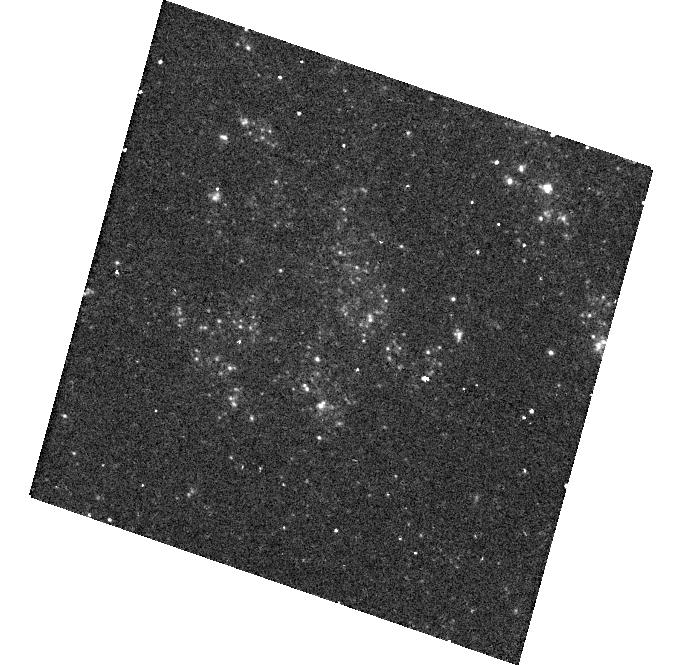
Target: SN2003BG
Instrument: WFC3/UVIS
Filter: F300X
Exposure: 20 min
Observation ID: hst_14762_16_wfc3_uvis_f300x_id7r16

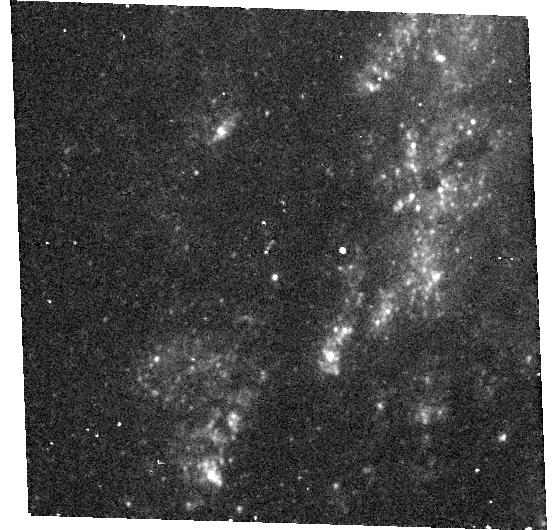
Target: SN2014C
Instrument: WFC3/UVIS
Filter: F300X
Exposure: 20 min
Observation ID: hst_14762_57_wfc3_uvis_f300x_id7r57

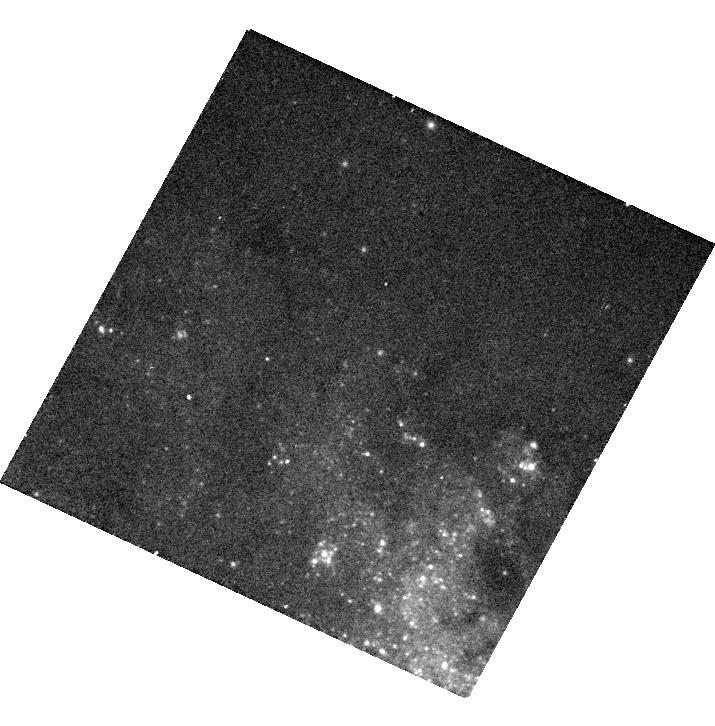
Target: SN2013GE
Instrument: WFC3/UVIS
Filter: F475X
Exposure: 6 min
Observation ID: hst_14762_43_wfc3_uvis_f475x_id7r43

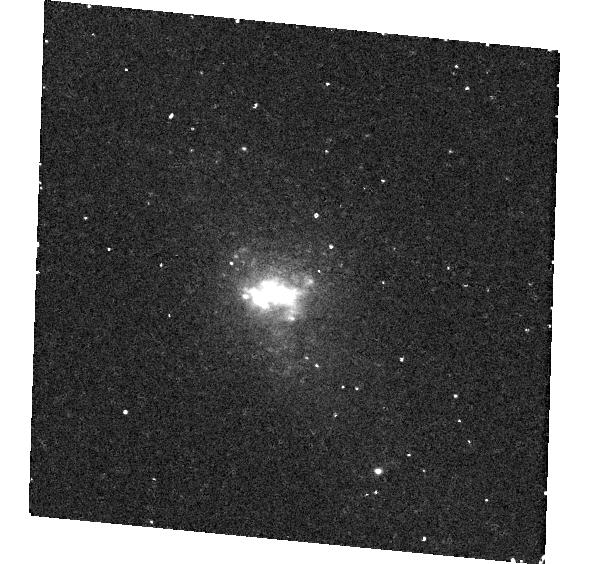
Target: SN2016CDD
Instrument: WFC3/UVIS
Filter: F300X
Exposure: 20 min
Observation ID: hst_14762_67_wfc3_uvis_f300x_id7r67

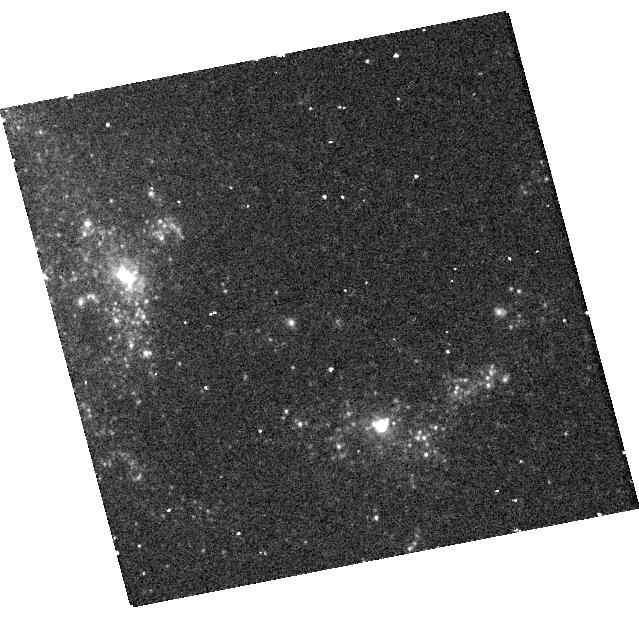
Target: SN2008HA
Instrument: WFC3/UVIS
Filter: F300X
Exposure: 20 min
Observation ID: hst_14762_32_wfc3_uvis_f300x_id7r32

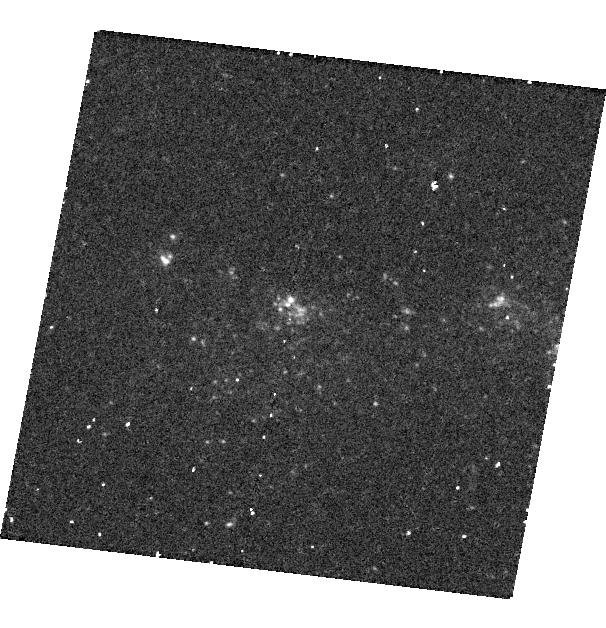
Target: SN2004AO
Instrument: WFC3/UVIS
Filter: F300X
Exposure: 20 min
Observation ID: hst_14762_18_wfc3_uvis_f300x_id7r18

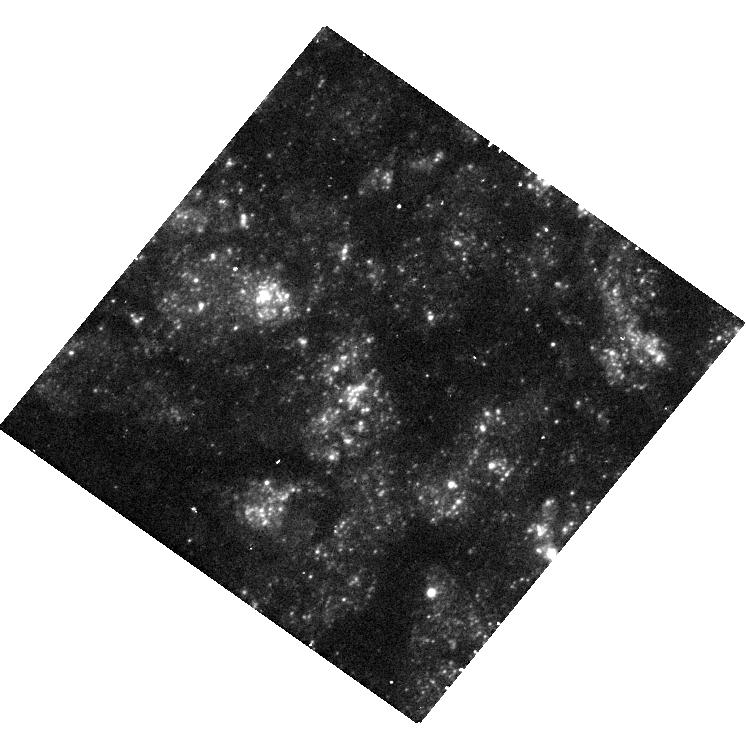
Target: SN2000EW
Instrument: WFC3/UVIS
Filter: F300X
Exposure: 20 min
Observation ID: hst_14762_09_wfc3_uvis_f300x_id7r09

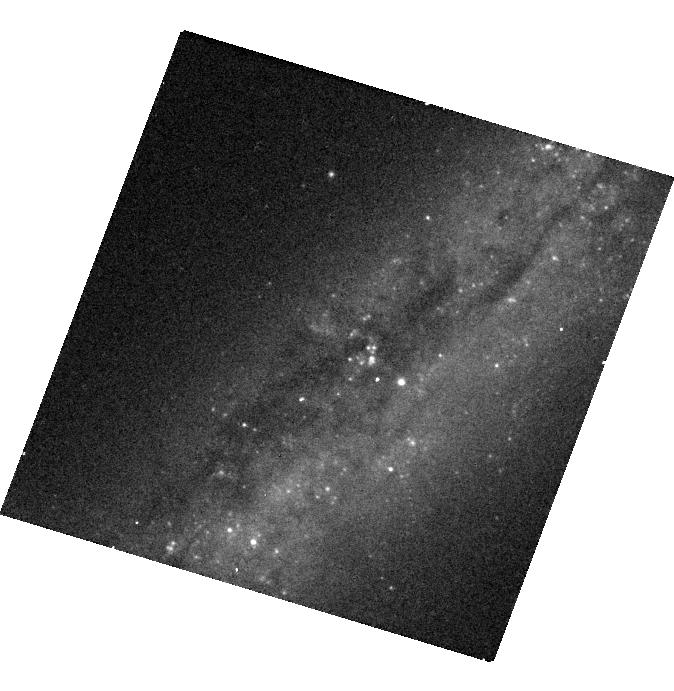
Target: SN2004GK
Instrument: WFC3/UVIS
Filter: F475X
Exposure: 6 min
Observation ID: hst_14762_21_wfc3_uvis_f475x_id7r21

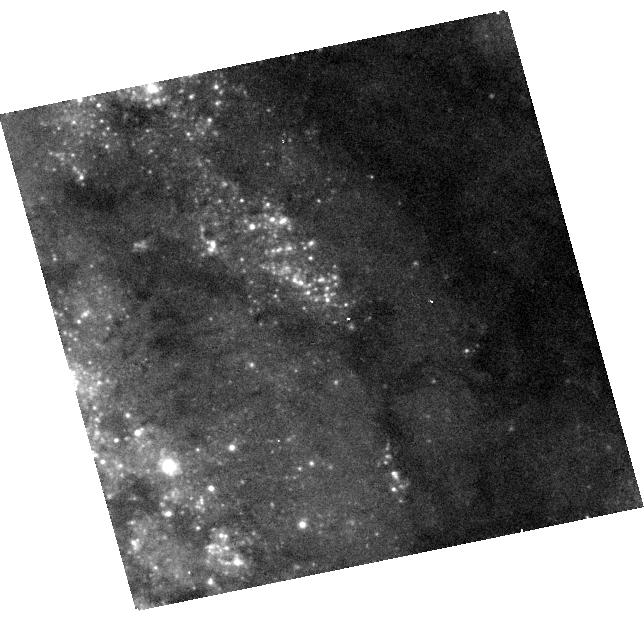
Target: SN2009EM
Instrument: WFC3/UVIS
Filter: F475X
Exposure: 6 min
Observation ID: hst_14762_33_wfc3_uvis_f475x_id7r33

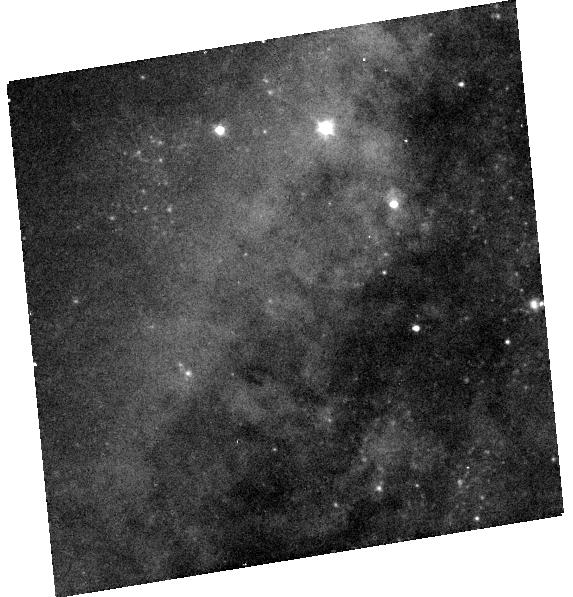
Target: SN2005AE
Instrument: WFC3/UVIS
Filter: F475X
Exposure: 6 min
Observation ID: hst_14762_49_wfc3_uvis_f475x_id7r49

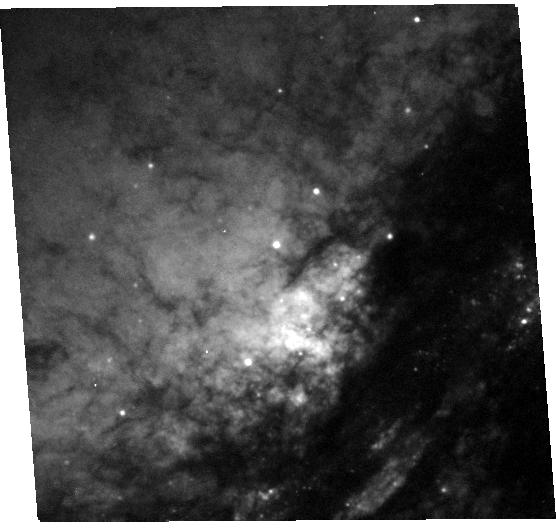
Target: SN2005V
Instrument: WFC3/UVIS
Filter: F475X
Exposure: 6 min
Observation ID: hst_14762_23_wfc3_uvis_f475x_id7r23

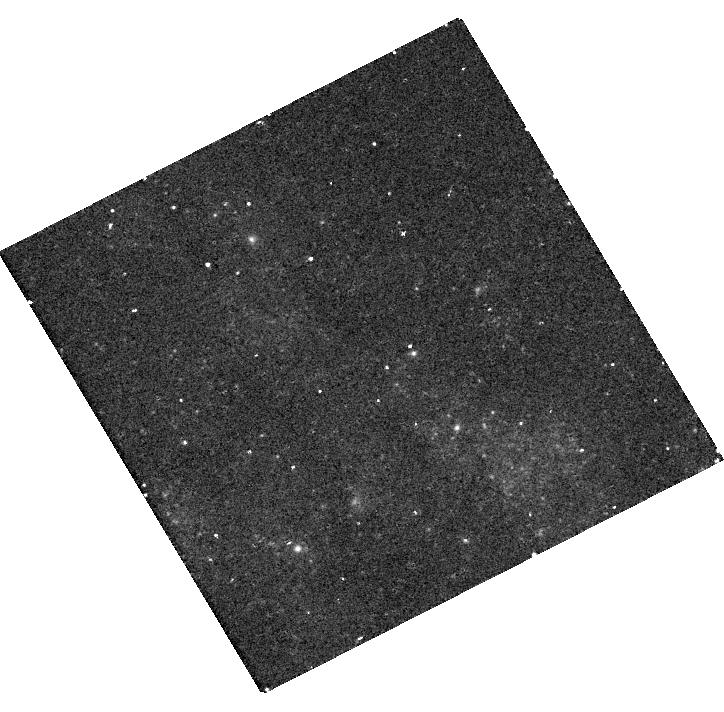
Target: SN2009GJ
Instrument: WFC3/UVIS
Filter: F300X
Exposure: 20 min
Observation ID: hst_14762_52_wfc3_uvis_f300x_id7r52

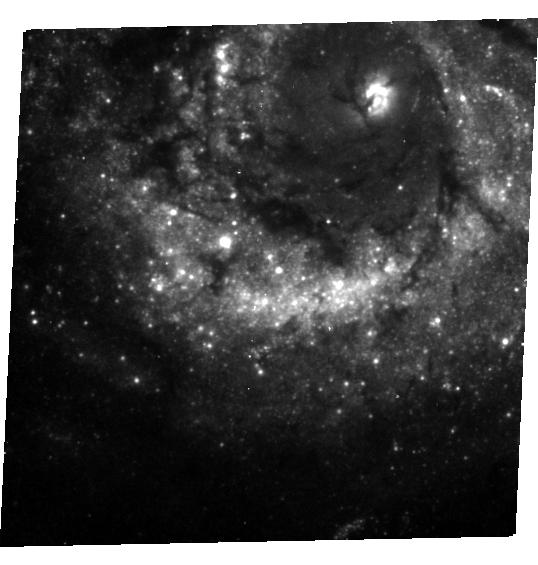
Target: SN1991N
Instrument: WFC3/UVIS
Filter: F300X
Exposure: 20 min
Observation ID: hst_14762_02_wfc3_uvis_f300x_id7r02

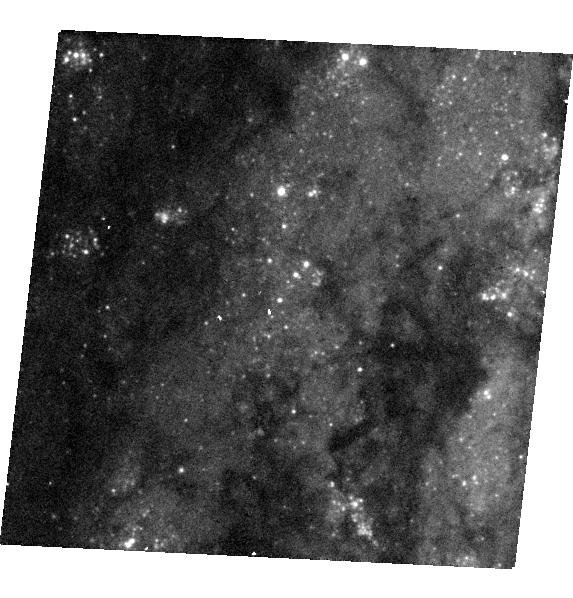
Target: SN2013DF
Instrument: WFC3/UVIS
Filter: F475X
Exposure: 6 min
Observation ID: hst_14762_55_wfc3_uvis_f475x_id7r55

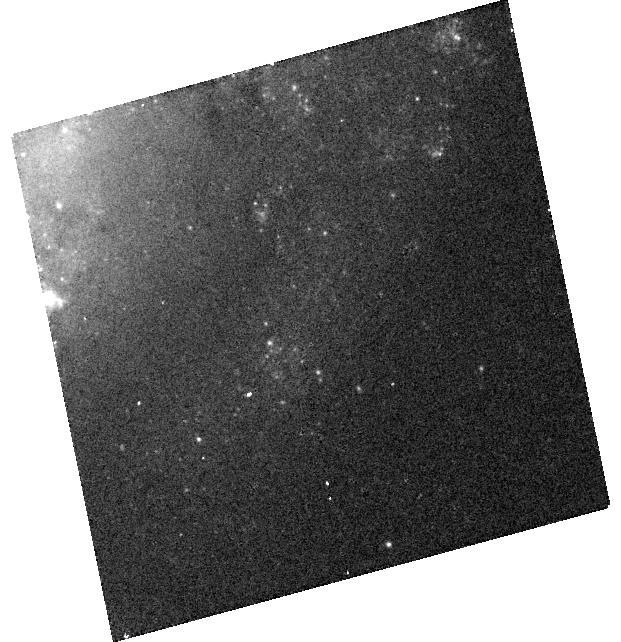
Target: SN2006JC
Instrument: WFC3/UVIS
Filter: F475X
Exposure: 6 min
Observation ID: hst_14762_28_wfc3_uvis_f475x_id7r28

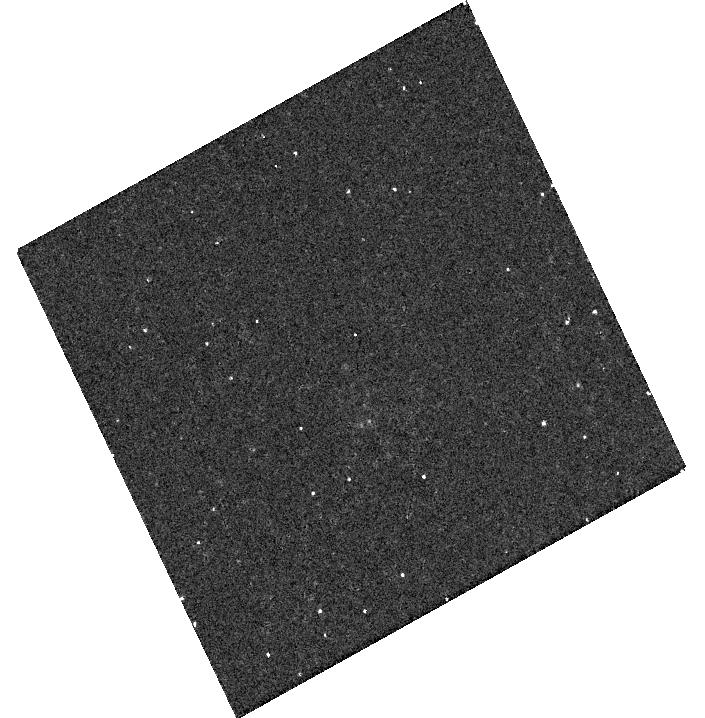
Target: SN2012CW
Instrument: WFC3/UVIS
Filter: F300X
Exposure: 20 min
Observation ID: hst_14762_40_wfc3_uvis_f300x_id7r40

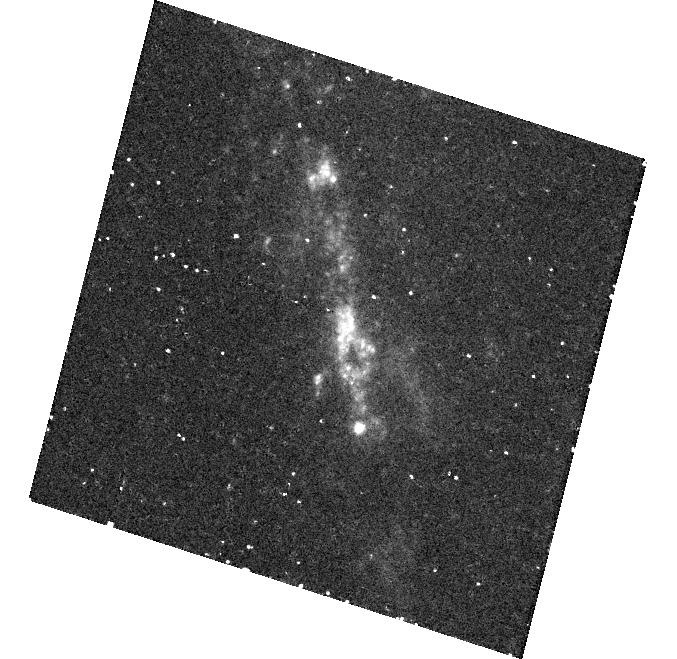
Target: SN2016BAS
Instrument: WFC3/UVIS
Filter: F300X
Exposure: 20 min
Observation ID: hst_14762_66_wfc3_uvis_f300x_id7r66

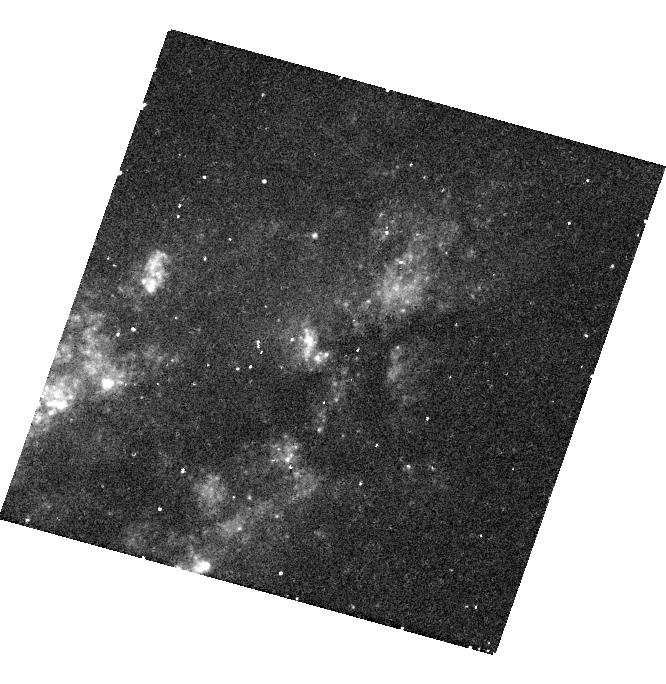
Target: SN2004C
Instrument: WFC3/UVIS
Filter: F300X
Exposure: 20 min
Observation ID: hst_14762_17_wfc3_uvis_f300x_id7r17

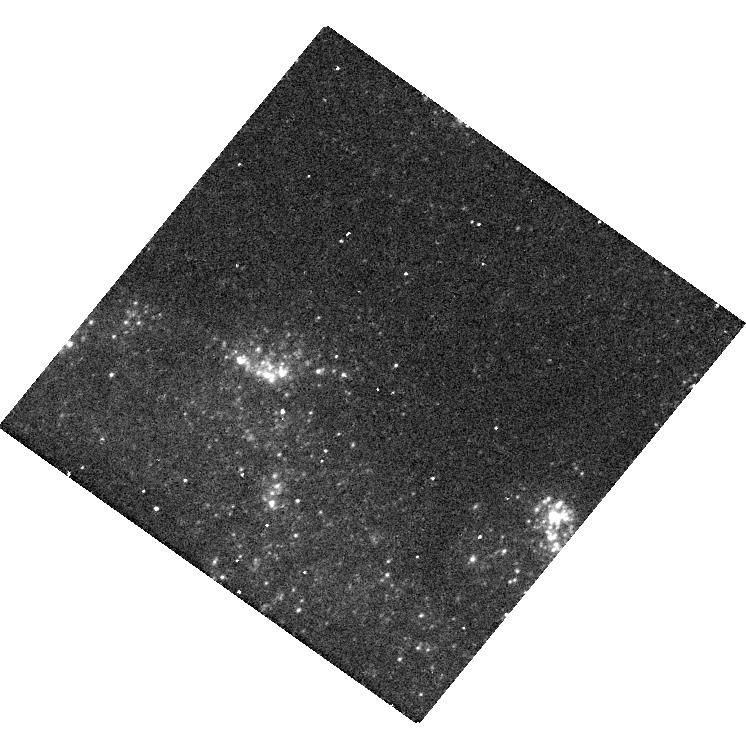
Target: SN1997DQ
Instrument: WFC3/UVIS
Filter: F300X
Exposure: 20 min
Observation ID: hst_14762_07_wfc3_uvis_f300x_id7r07

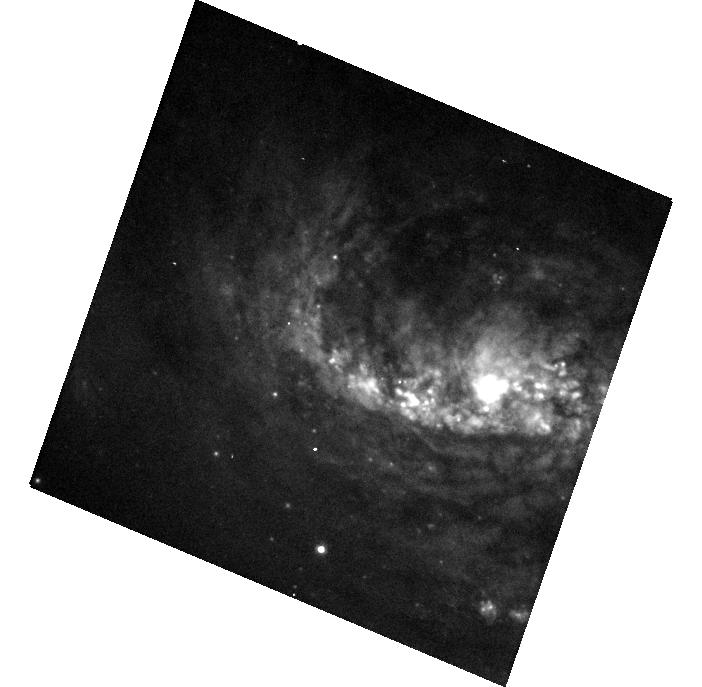
Target: SN2015U
Instrument: WFC3/UVIS
Filter: F475X
Exposure: 6 min
Observation ID: hst_14762_63_wfc3_uvis_f475x_id7r63

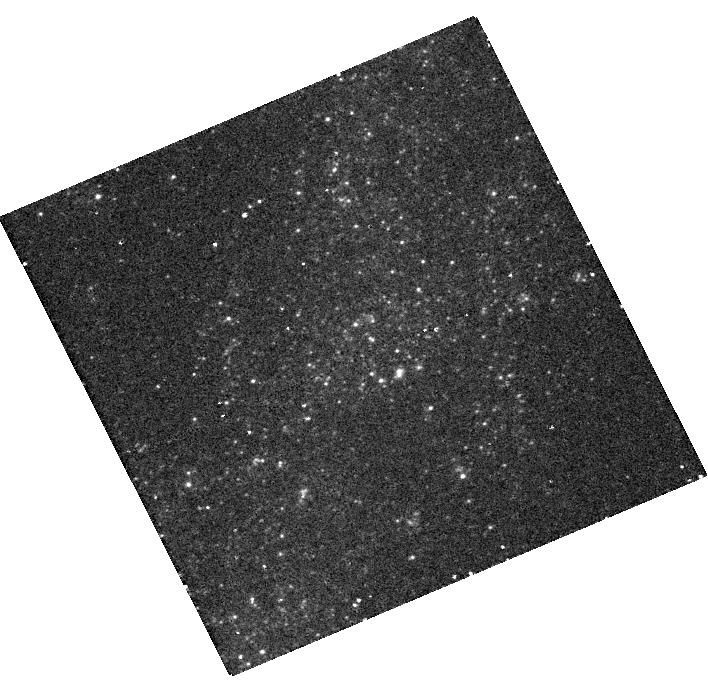
Target: SN1996CB
Instrument: WFC3/UVIS
Filter: F300X
Exposure: 20 min
Observation ID: hst_14762_45_wfc3_uvis_f300x_id7r45

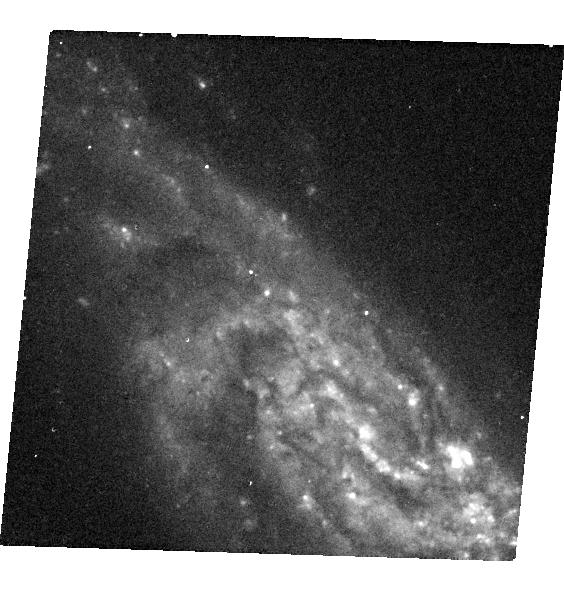
Target: SN2005AR
Instrument: WFC3/UVIS
Filter: F475X
Exposure: 6 min
Observation ID: hst_14762_24_wfc3_uvis_f475x_id7r24

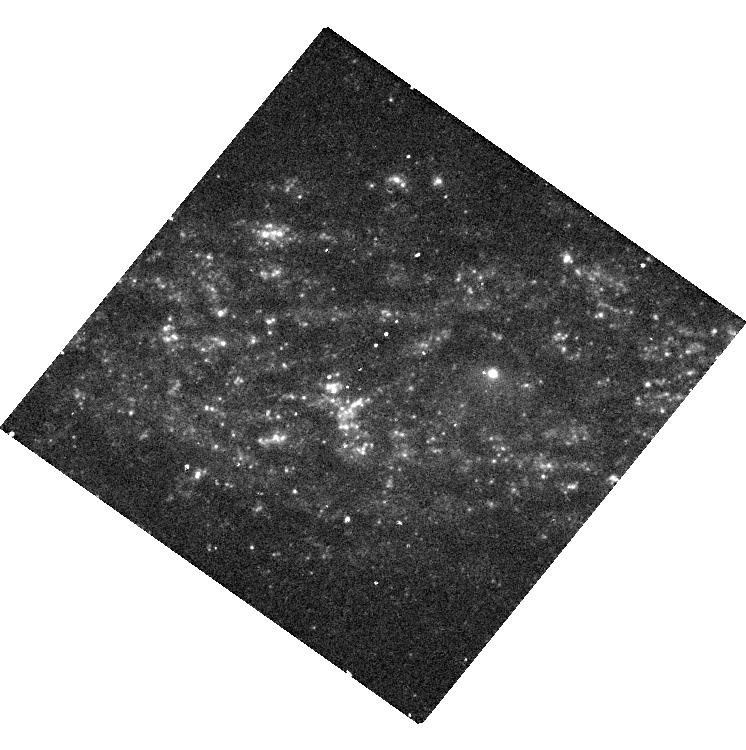
Target: SN1995F
Instrument: WFC3/UVIS
Filter: F300X
Exposure: 20 min
Observation ID: hst_14762_03_wfc3_uvis_f300x_id7r03

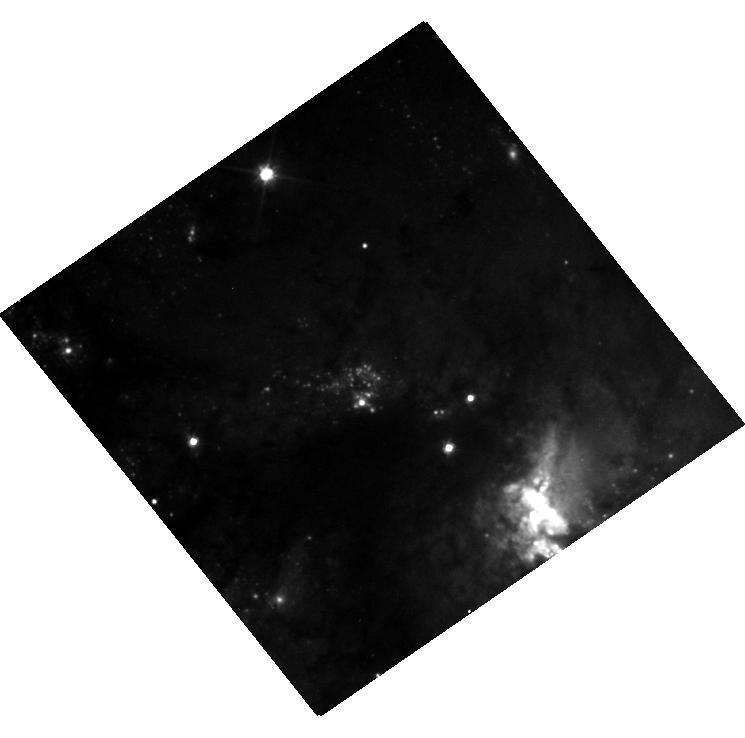
Target: SN1990W
Instrument: WFC3/UVIS
Filter: F475X
Exposure: 6 min
Observation ID: hst_14762_01_wfc3_uvis_f475x_id7r01

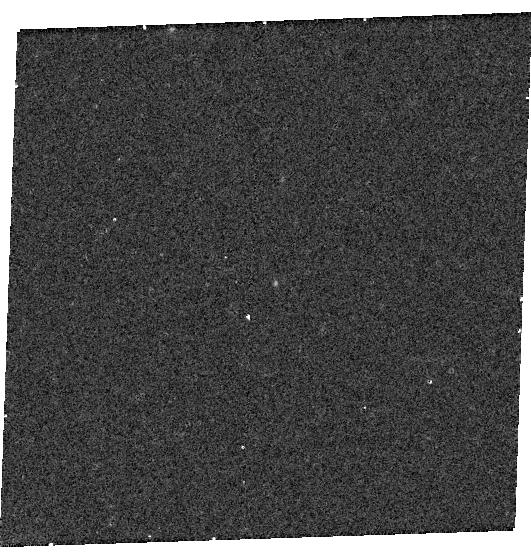
Target: SN2006OZ
Instrument: WFC3/UVIS
Filter: F475X
Exposure: 6 min
Observation ID: hst_14762_29_wfc3_uvis_f475x_id7r29

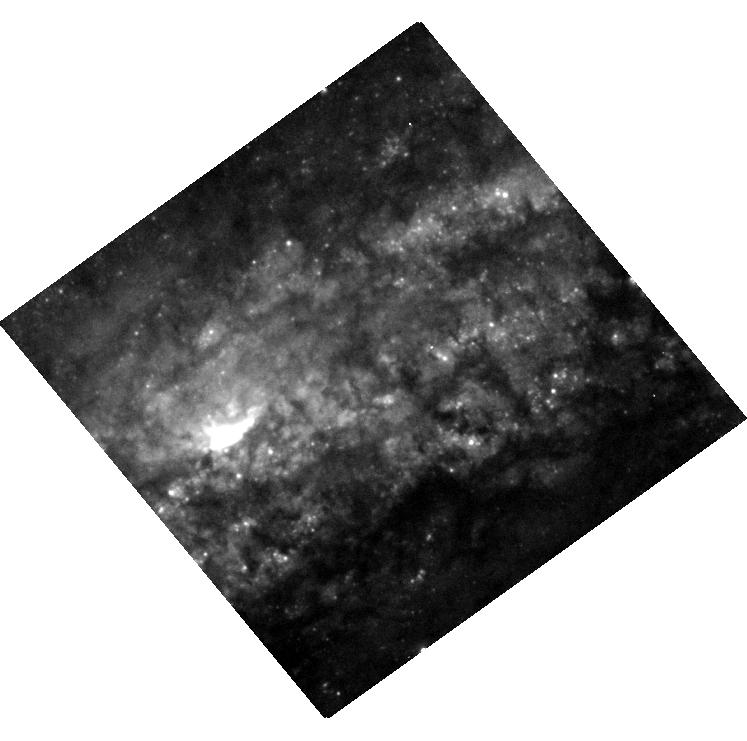
Target: SN2004BM
Instrument: WFC3/UVIS
Filter: F475X
Exposure: 6 min
Observation ID: hst_14762_19_wfc3_uvis_f475x_id7r19

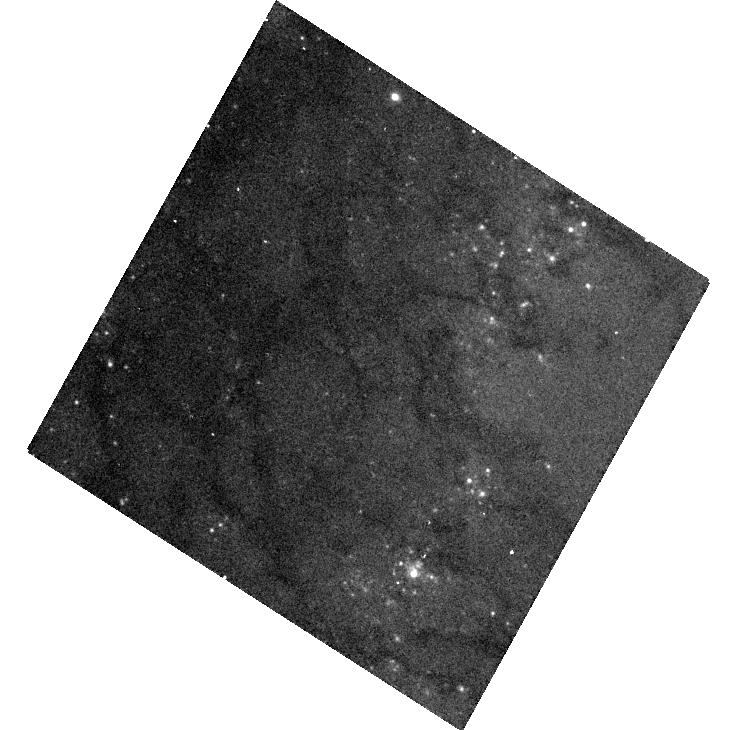
Target: SN1996N
Instrument: WFC3/UVIS
Filter: F475X
Exposure: 6 min
Observation ID: hst_14762_04_wfc3_uvis_f475x_id7r04

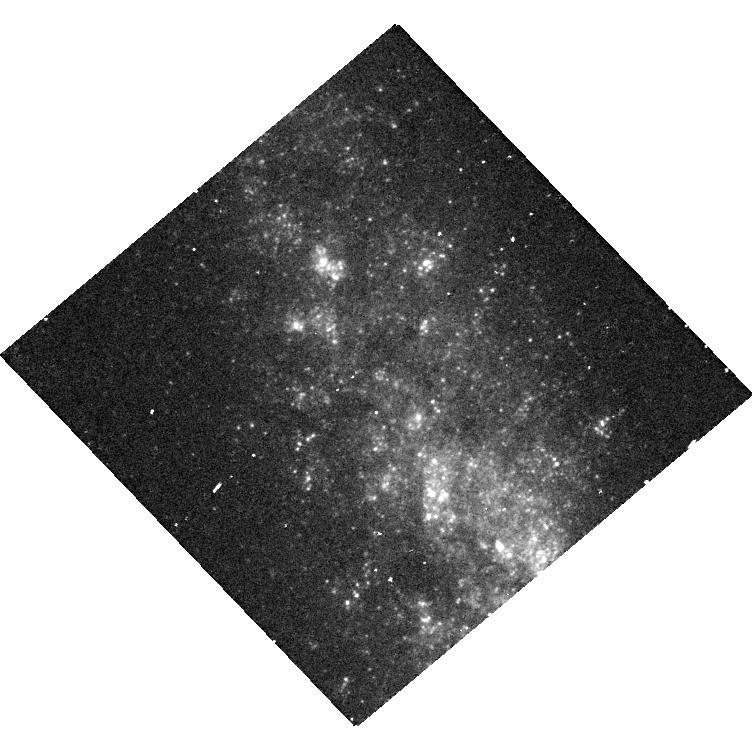
Target: SN2009MK
Instrument: WFC3/UVIS
Filter: F300X
Exposure: 20 min
Observation ID: hst_14762_53_wfc3_uvis_f300x_id7r53

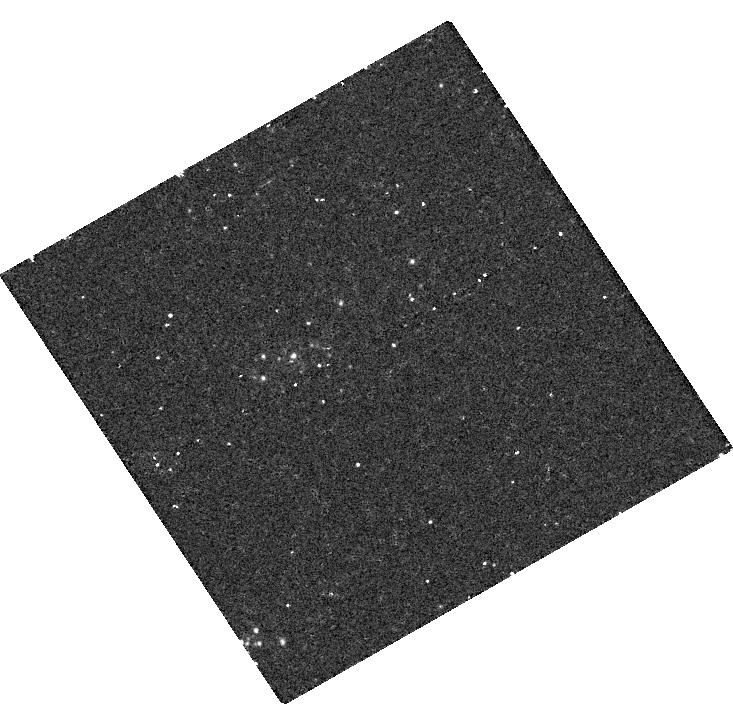
Target: SN2002AP
Instrument: WFC3/UVIS
Filter: F300X
Exposure: 20 min
Observation ID: hst_14762_13_wfc3_uvis_f300x_id7r13

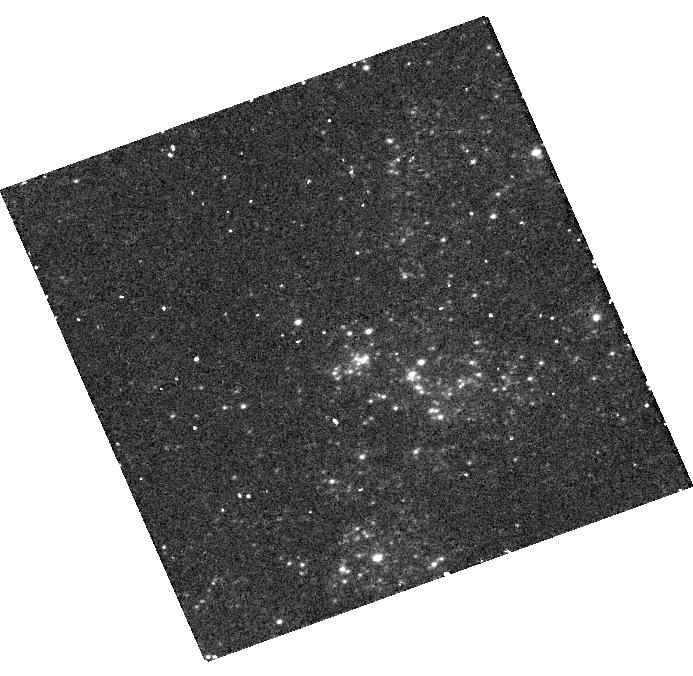
Target: SN2005AT
Instrument: WFC3/UVIS
Filter: F300X
Exposure: 20 min
Observation ID: hst_14762_25_wfc3_uvis_f300x_id7r25

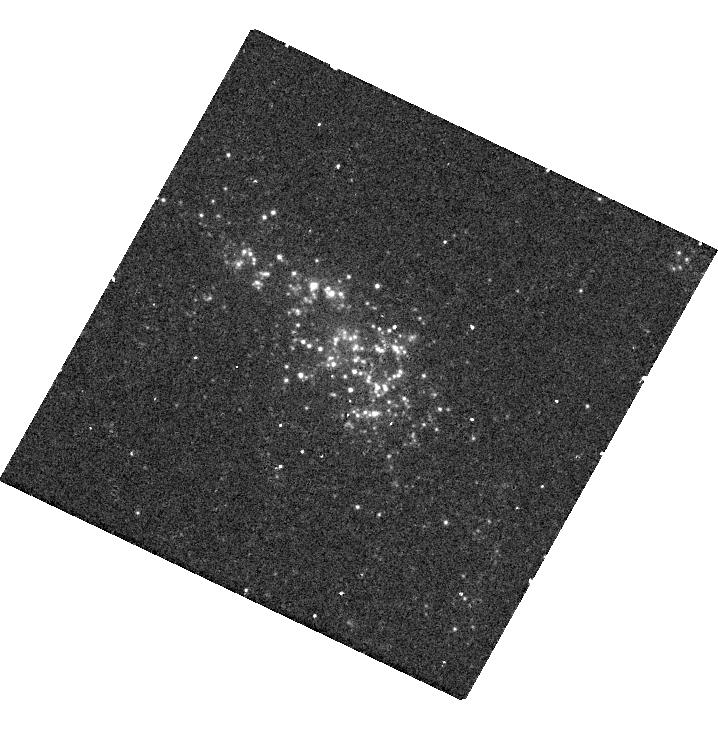
Target: SN2012FH
Instrument: WFC3/UVIS
Filter: F300X
Exposure: 20 min
Observation ID: hst_14762_61_wfc3_uvis_f300x_id7r61

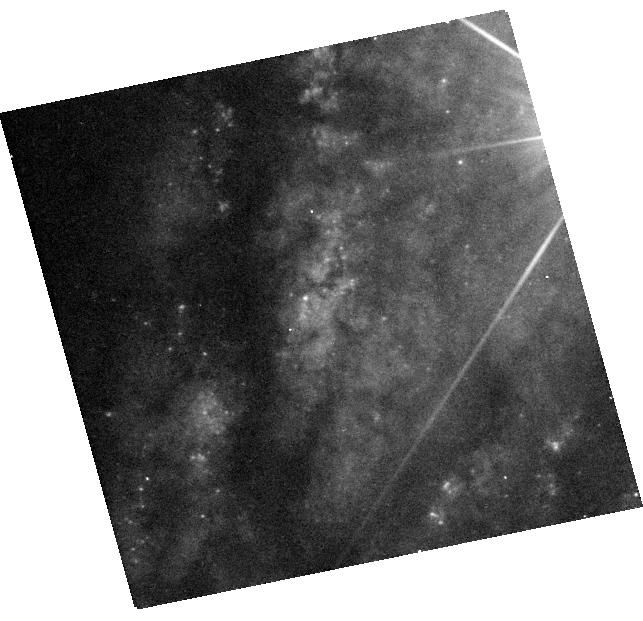
Target: SN2005AW
Instrument: WFC3/UVIS
Filter: F475X
Exposure: 6 min
Observation ID: hst_14762_26_wfc3_uvis_f475x_id7r26

A UV census of the sites of core-collapse supernovae (PI: Maund, Justyn Robert)

Core-collapse supernovae (CCSNe) occur in star-forming galaxies. The locations of CCSNe are inextricably tied to where the progenitors were formed and the massive stars that formed along side them. The nature of the host stellar population at the sites of SNe provides a record of the origin of the SN progenitors and tells us of the role SNe play in the physical evolution of their host environments. We propose a SNAP imaging program, that exploits the unique capability of HST to conduct high-resolution UV imaging, to image the luminous, UV bright massive star populations at the sites of H-poor Type IIb and Ibc SNe. The aim of this program is to assess the star formation history at the sites of these SNe (through properties such as the number of massive stars in the SN environments, their spatial extent, their age and total mass) to understand the origins and subsequent explosion properties of these events.